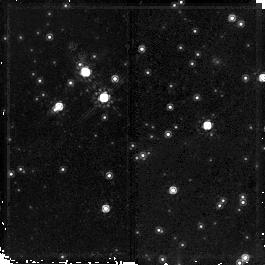
Target: field at RA 169.087°, Dec -61.149°. Instrument: NICMOS/NIC2. Filter: F160W. Exposure: 23 min. Observation ID: na0t02020

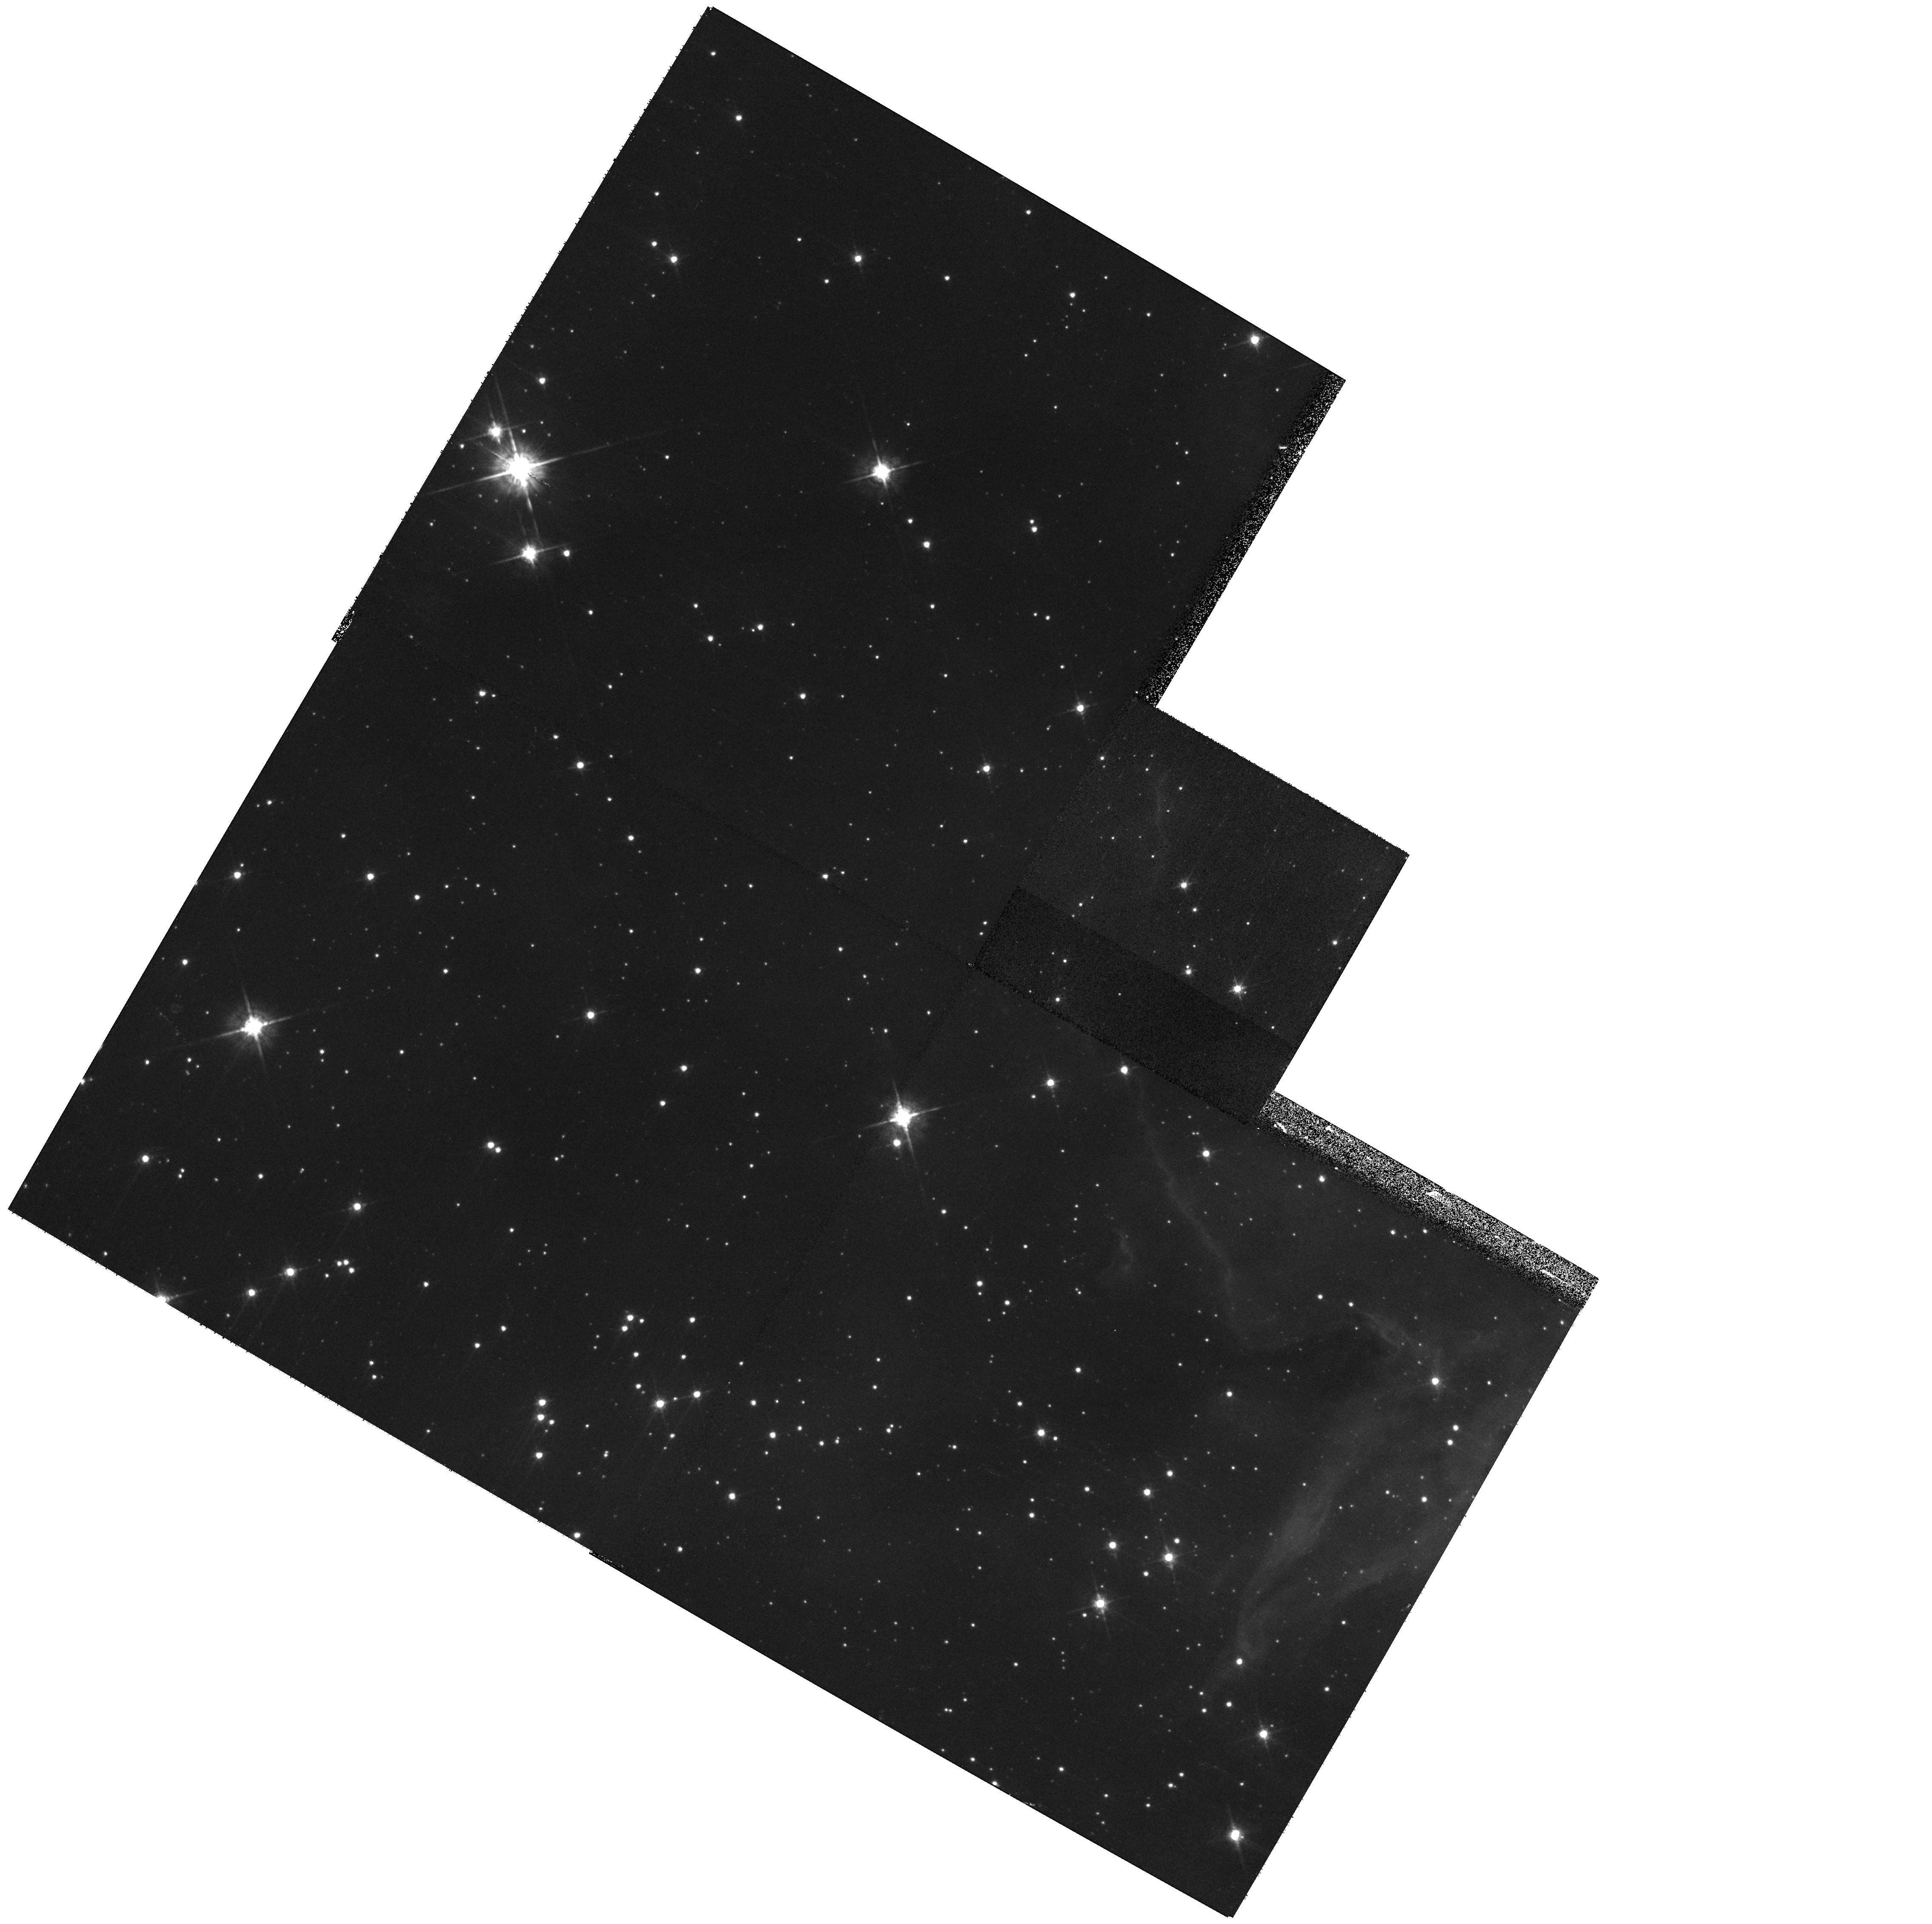
Target: NGC3603FIELD3. Instrument: WFPC2/PC. Filter: F675W. Exposure: 6 min. Observation ID: hst_11193_03_wfpc2_pc_f675w_ua0t03

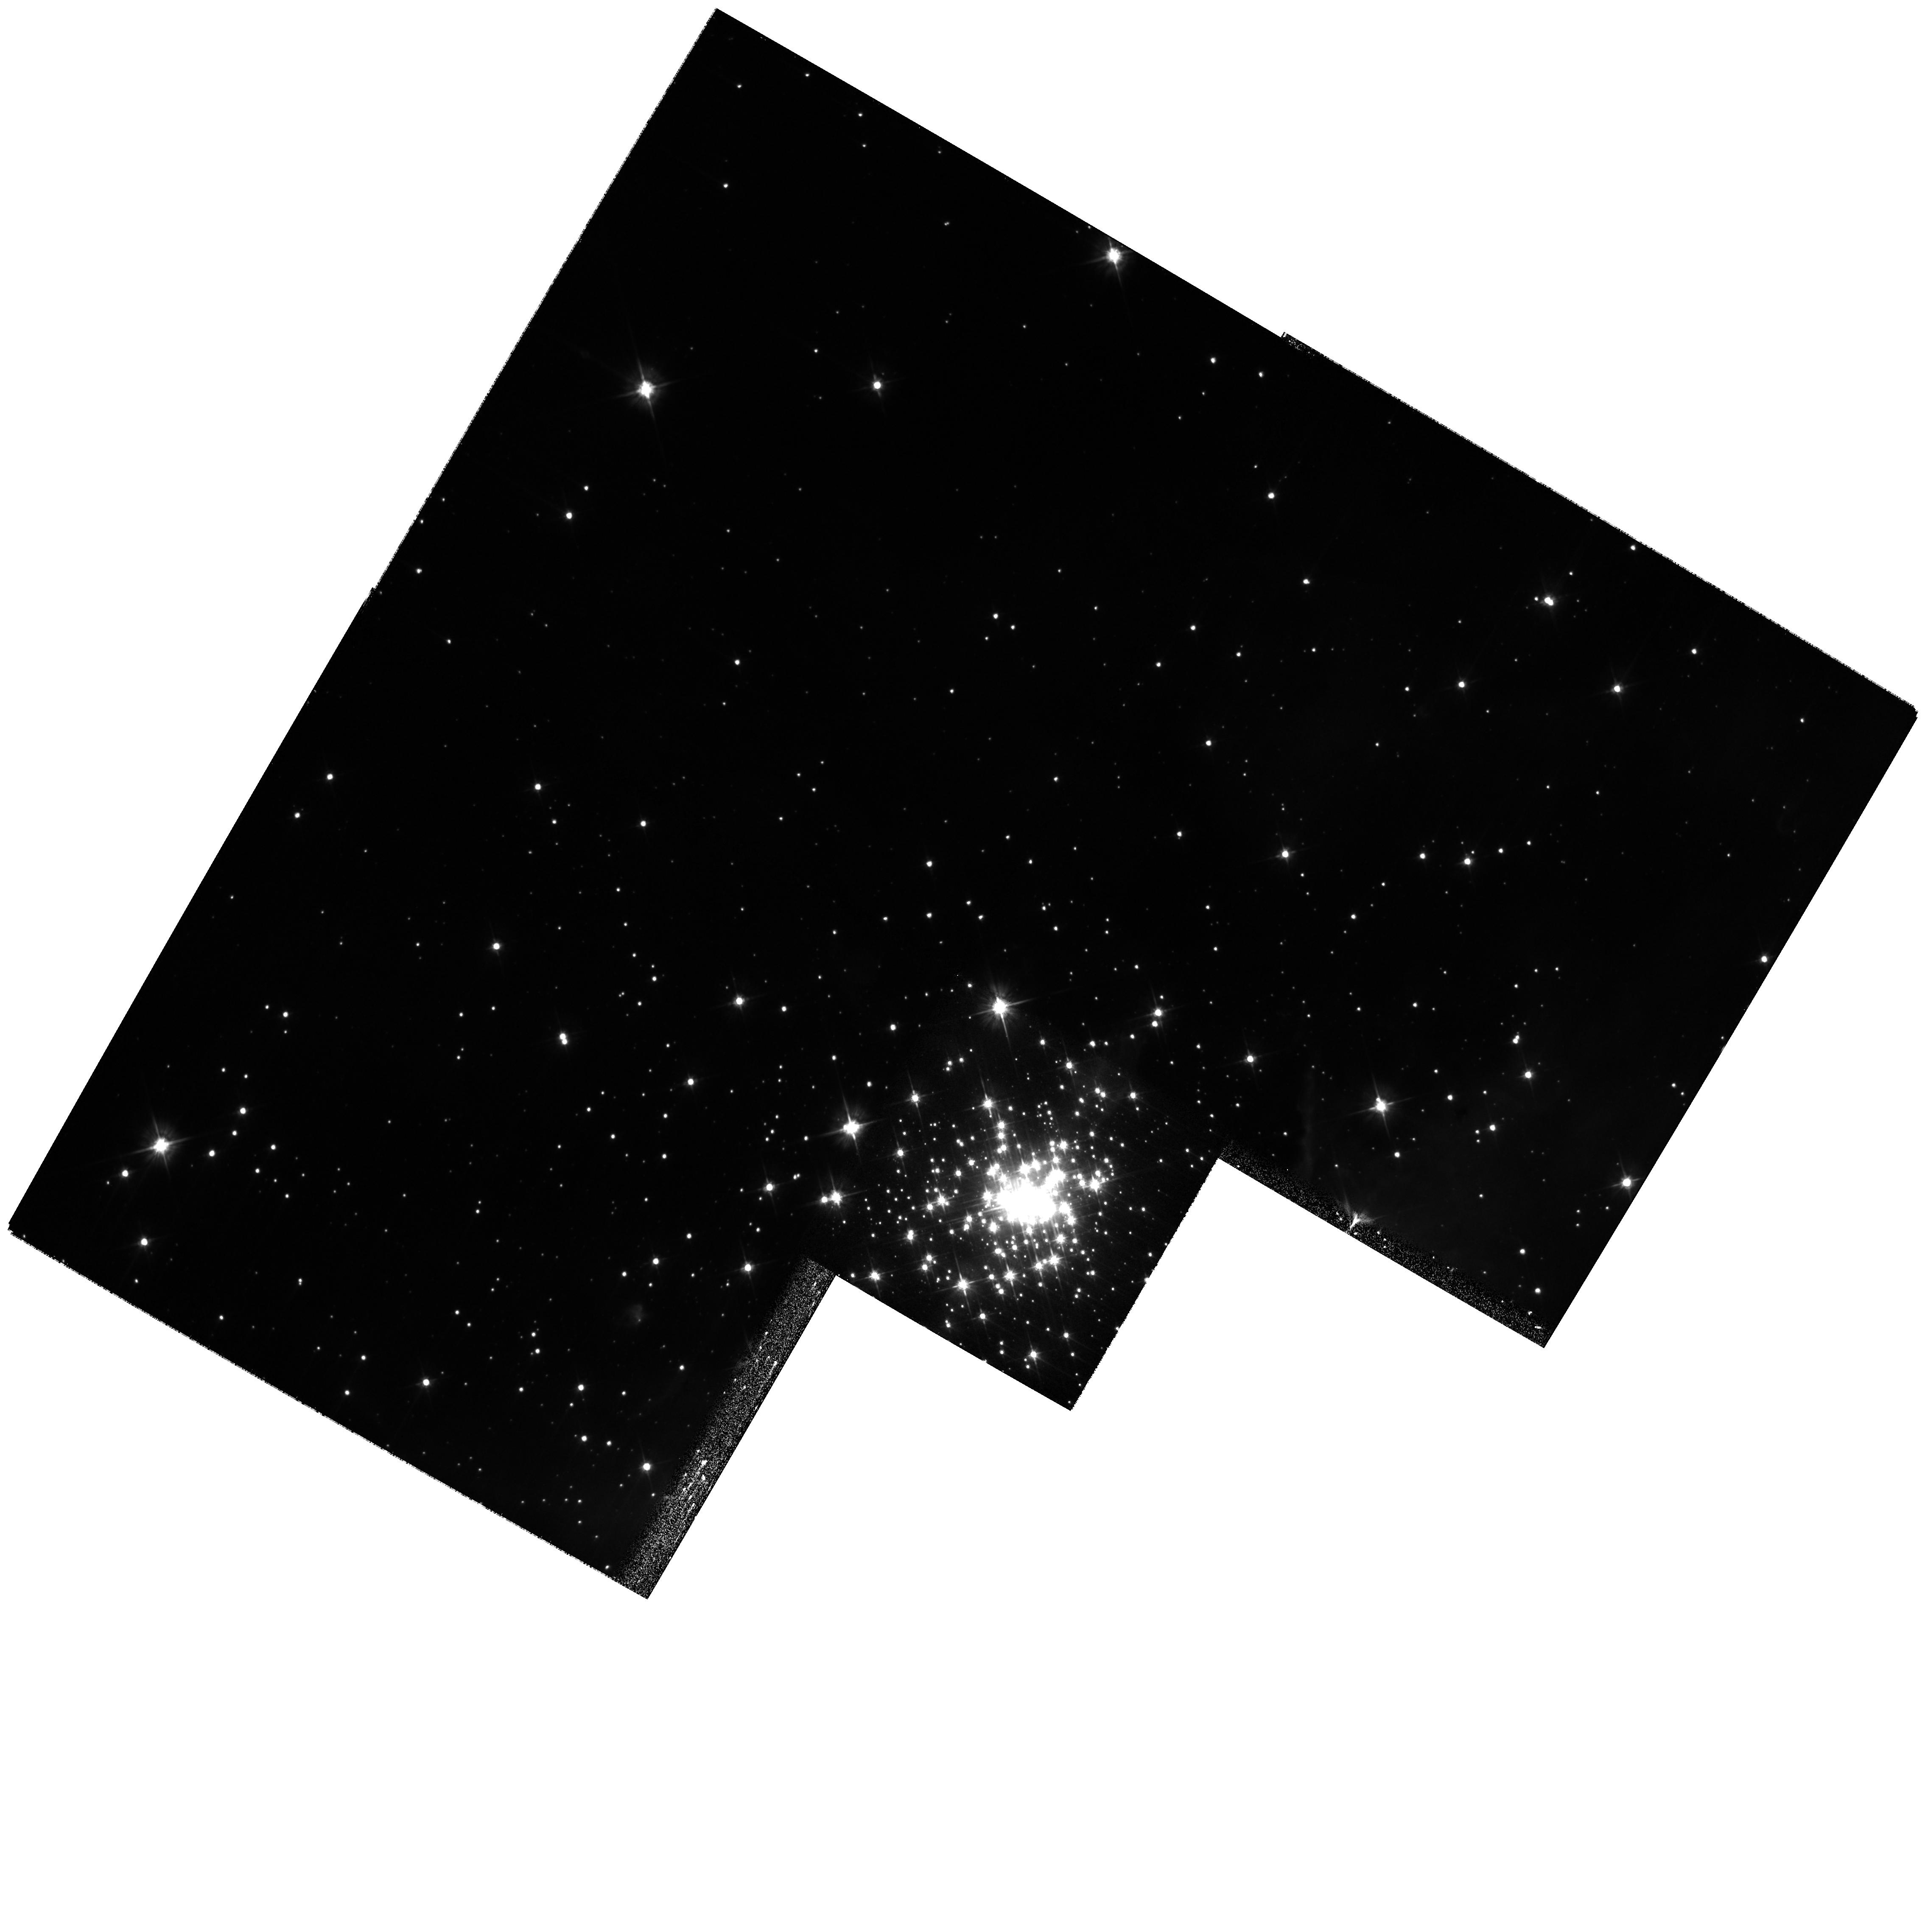
Target: NGC3603FIELD1. Instrument: WFPC2/PC. Filter: F555W. Exposure: 8 min. Observation ID: hst_11193_01_wfpc2_pc_f555w_ua0t01

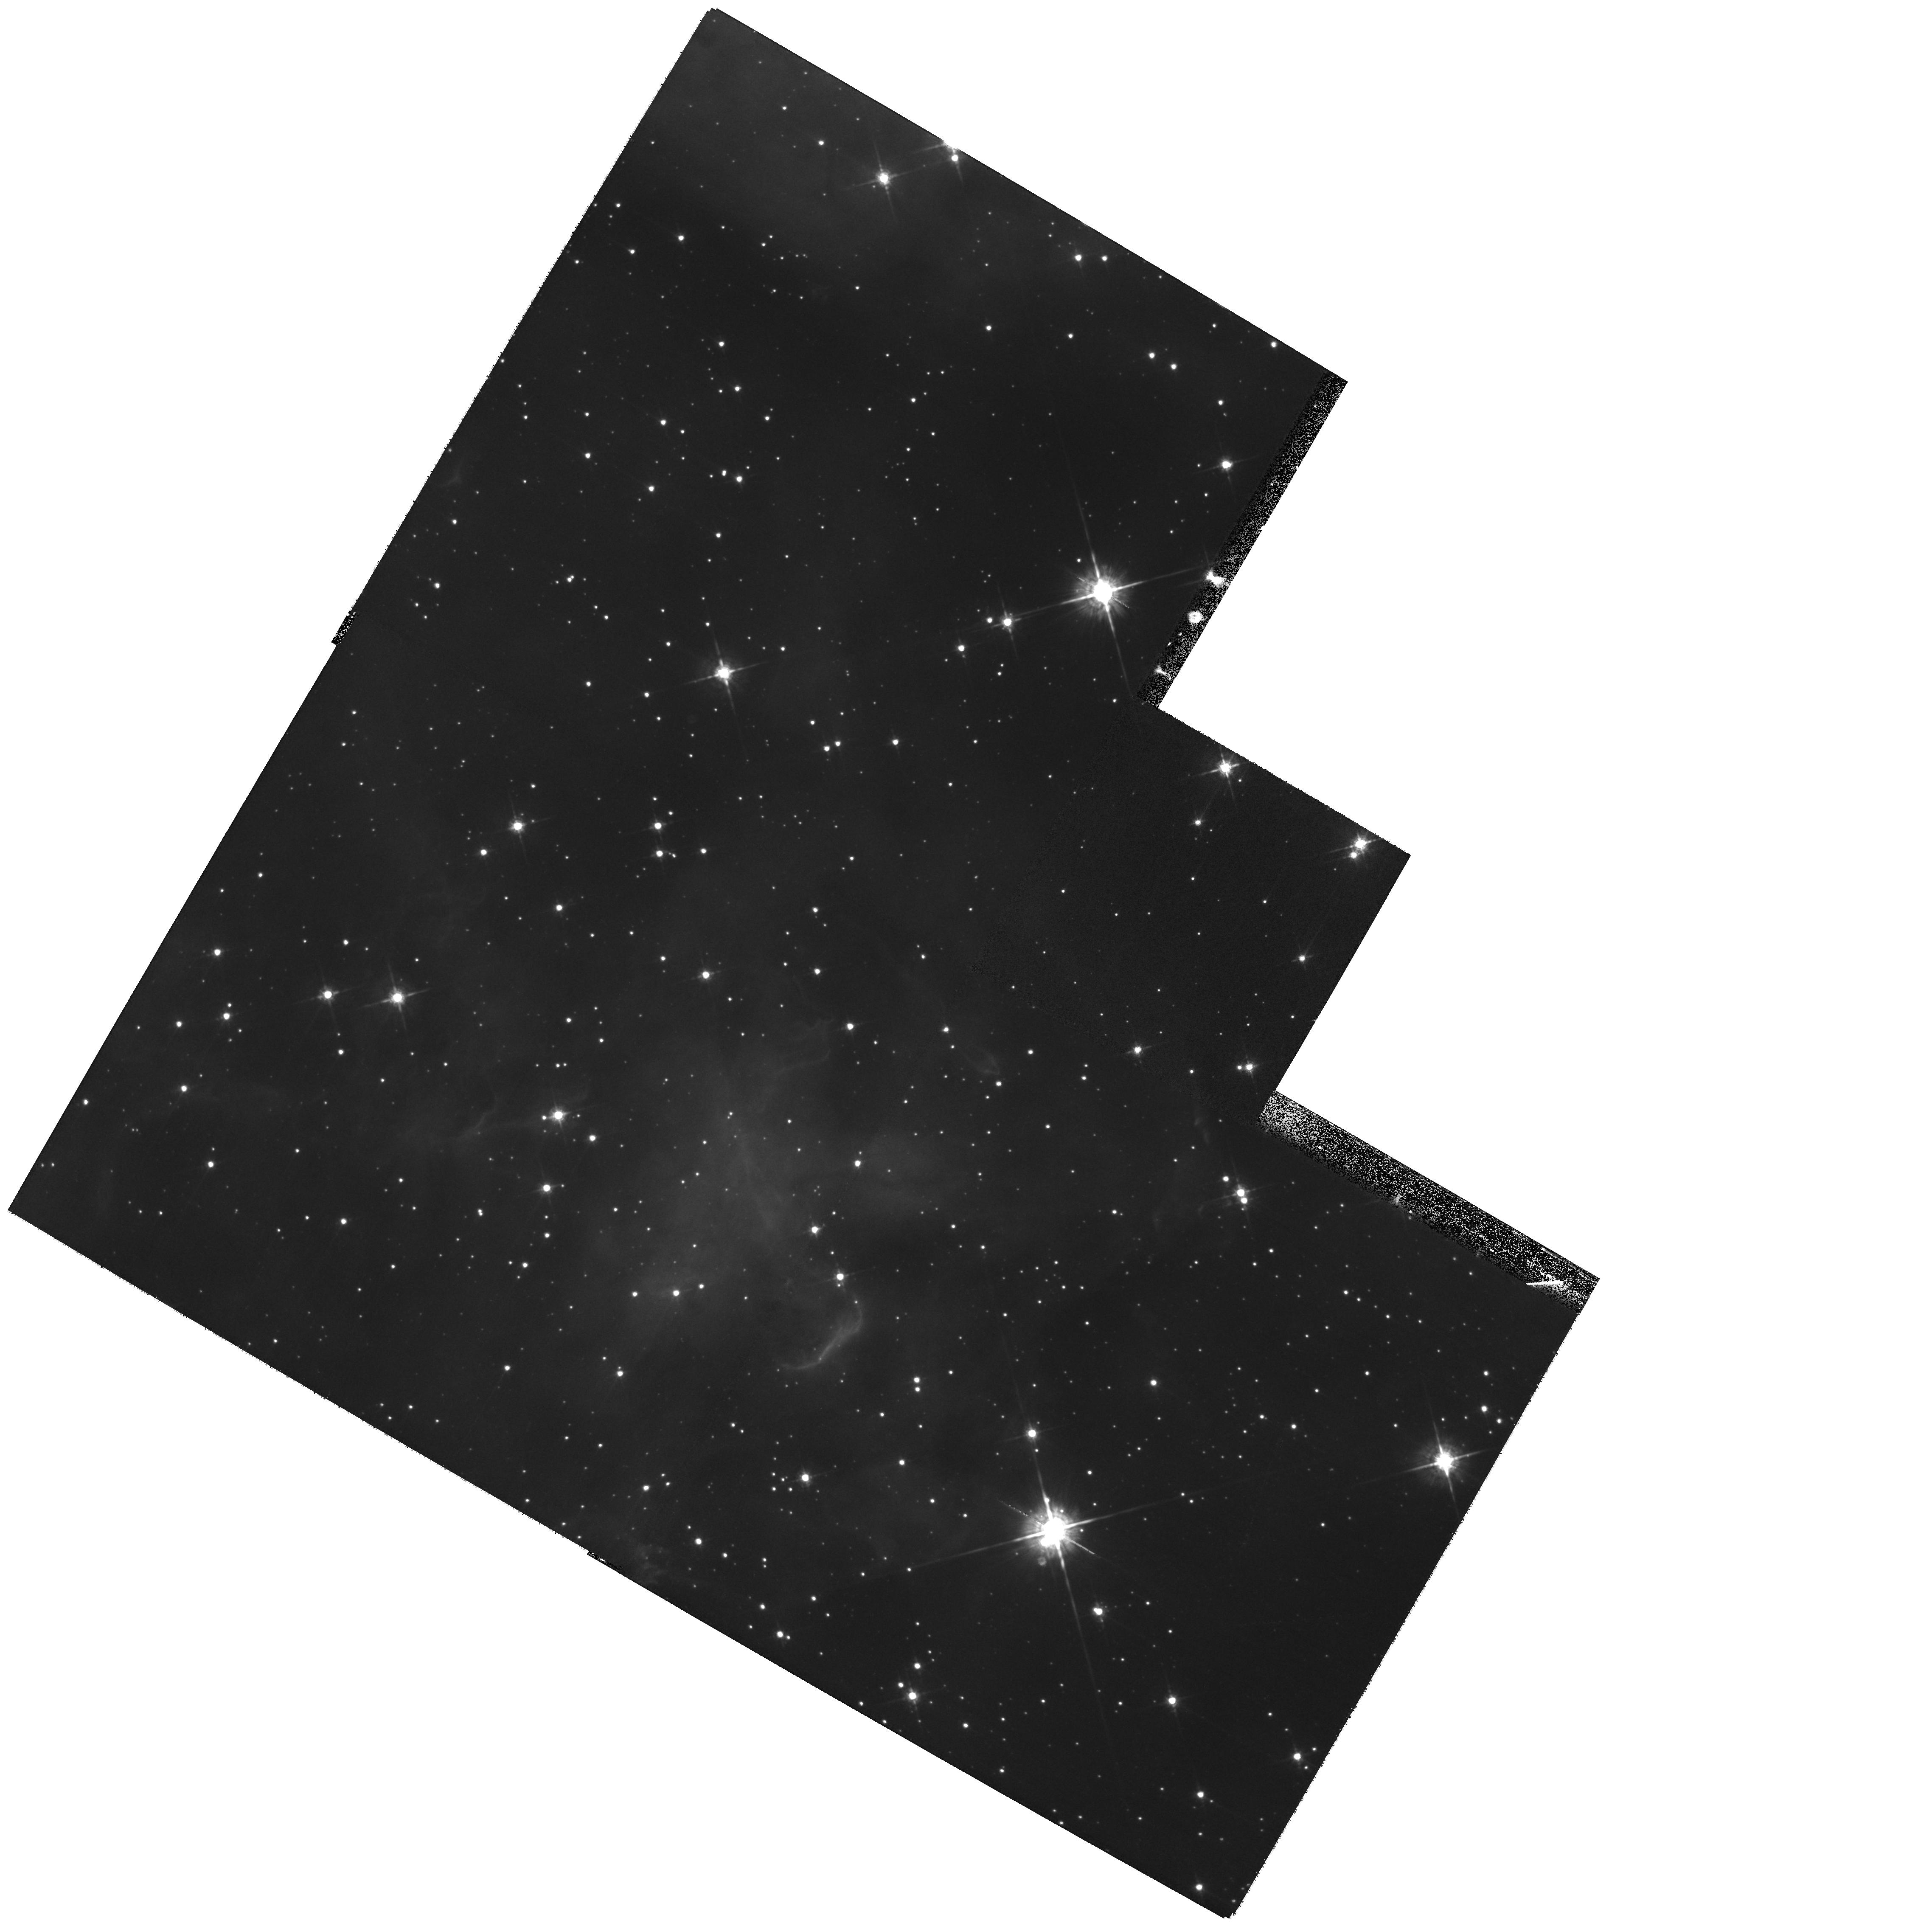
Target: NGC3603FIELD2. Instrument: WFPC2/PC. Filter: F675W. Exposure: 11 min. Observation ID: hst_11193_02_wfpc2_pc_f675w_ua0t02

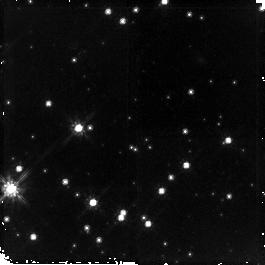
Target: field at RA 169.175°, Dec -61.115°. Instrument: NICMOS/NIC2. Filter: F110W. Exposure: 23 min. Observation ID: na0t04010

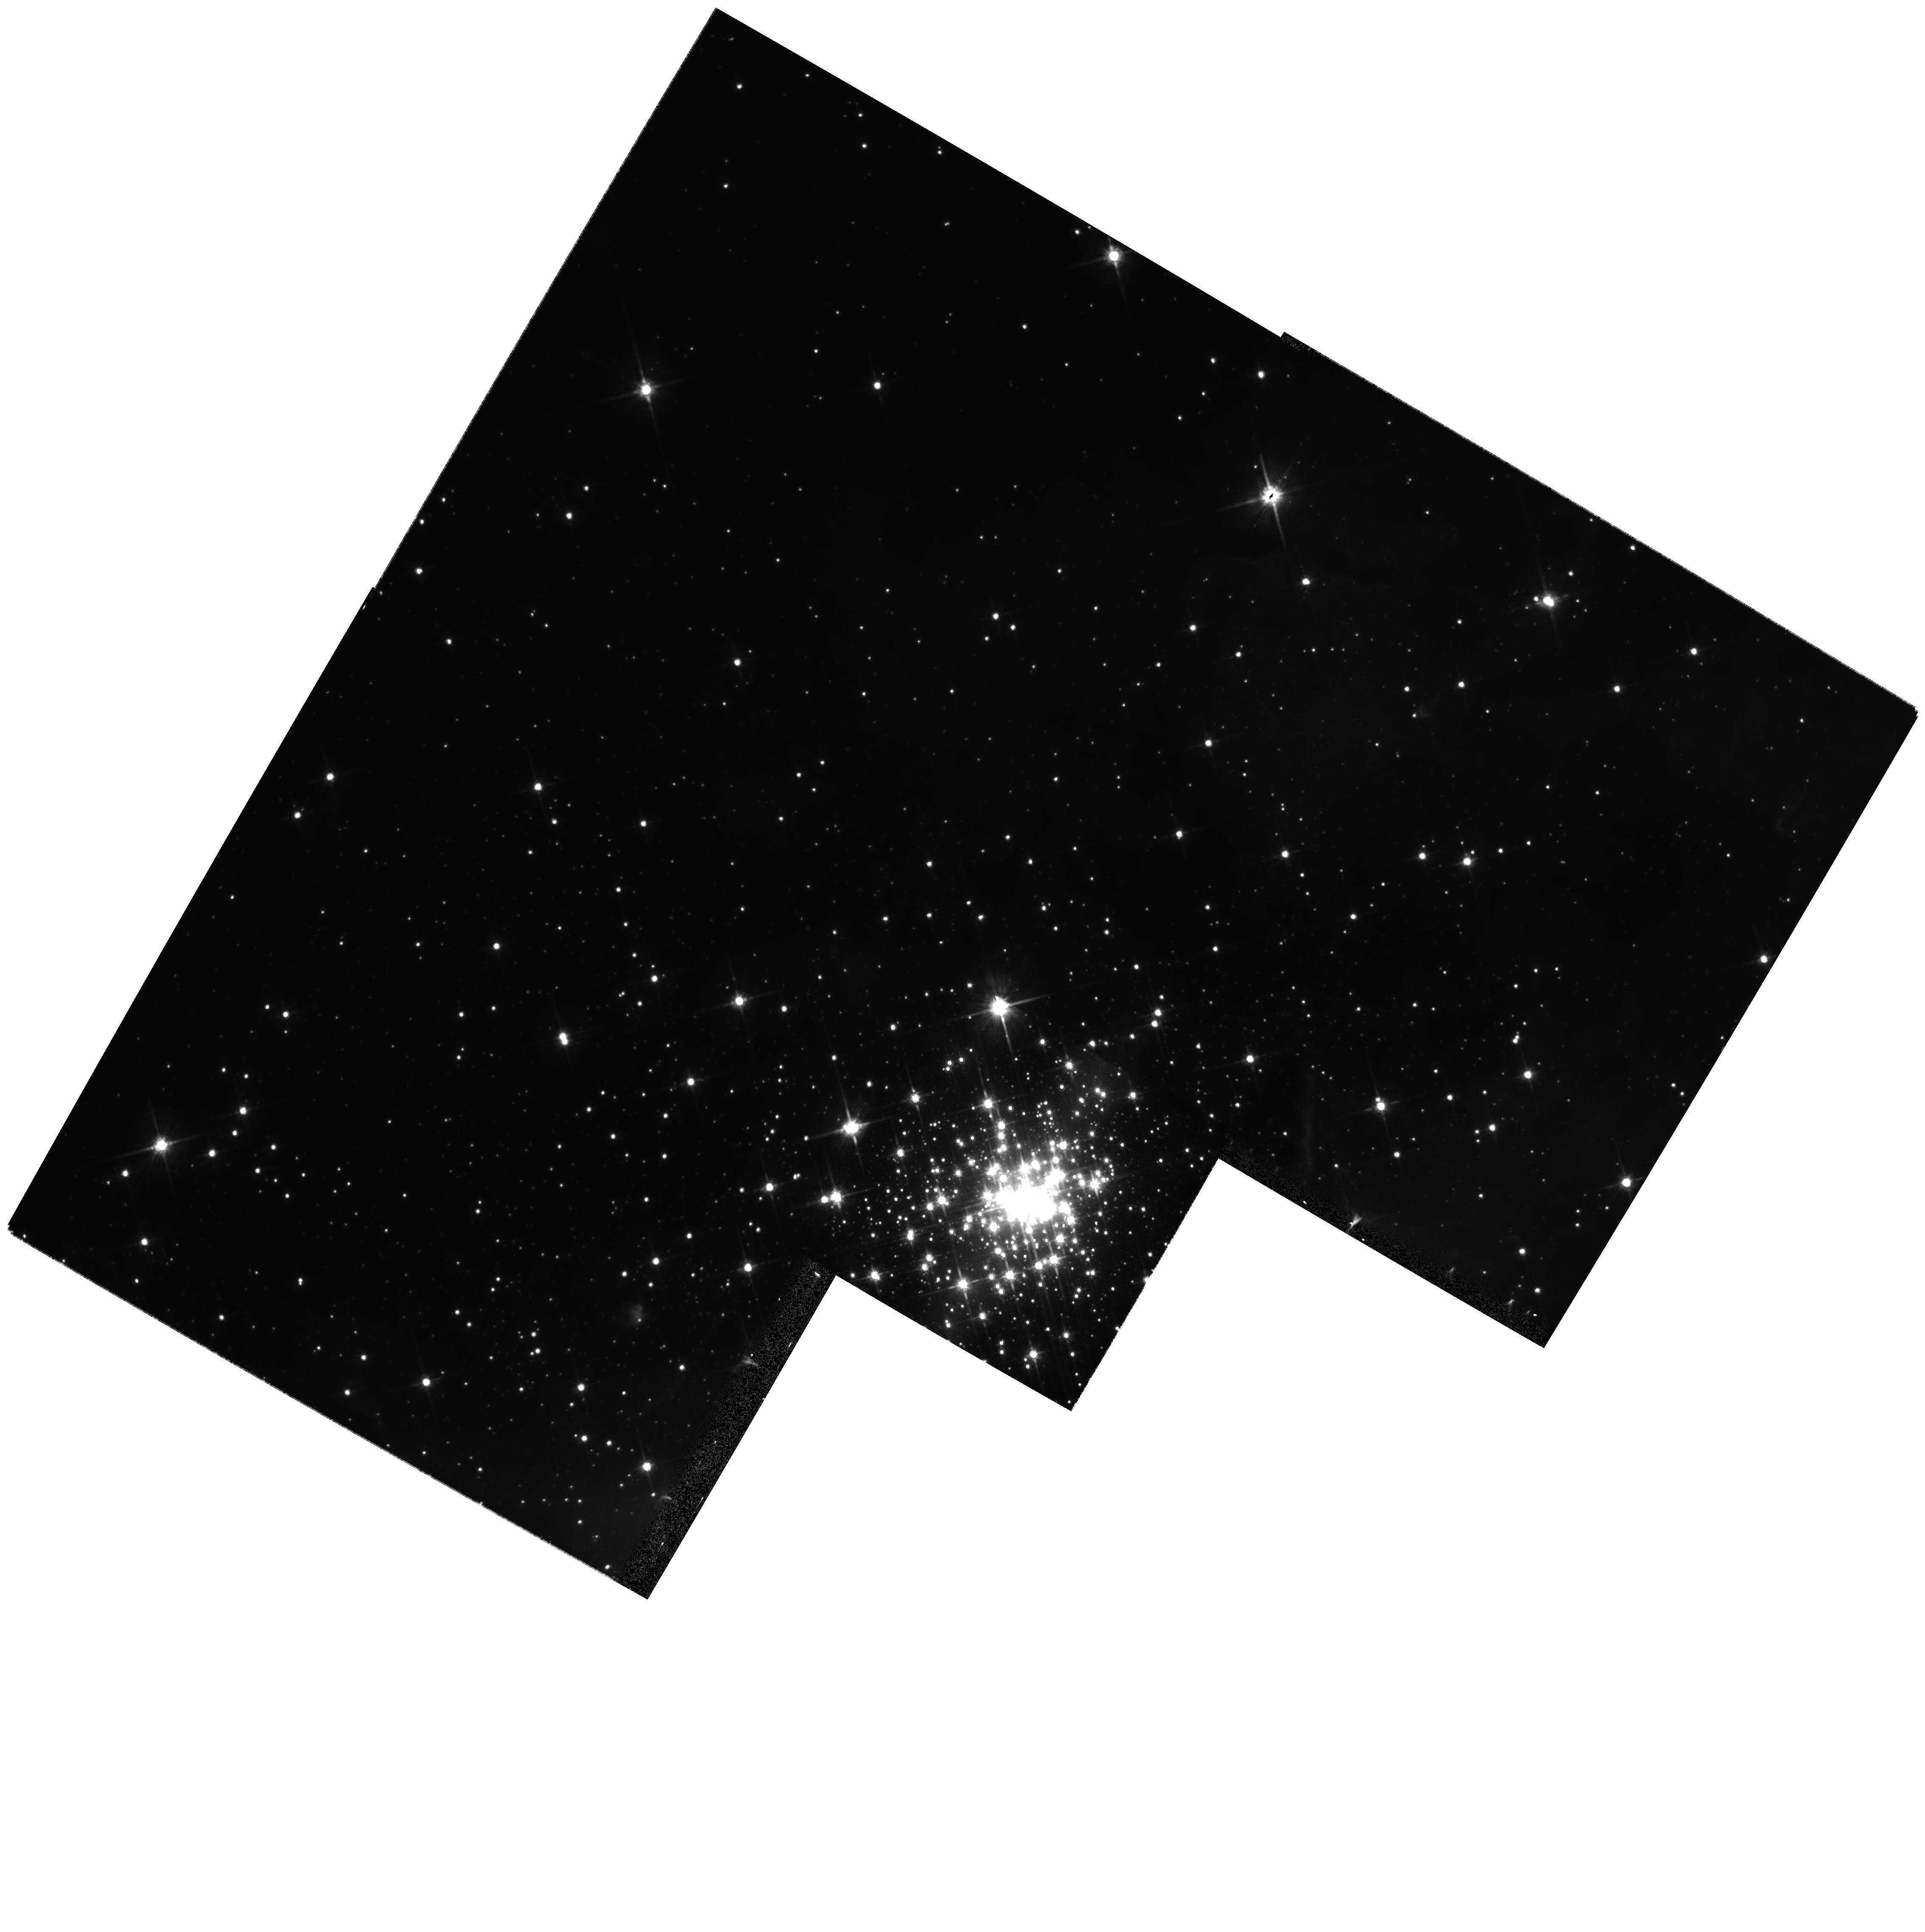
Target: NGC3603FIELD1. Instrument: WFPC2/PC. Filter: F814W. Exposure: 12 min. Observation ID: hst_11193_01_wfpc2_pc_f814w_ua0t01

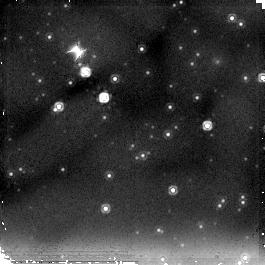
Target: field at RA 169.087°, Dec -61.149°. Instrument: NICMOS/NIC2. Filter: F205W. Exposure: 32 min. Observation ID: na0t02030

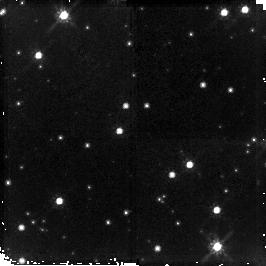
Target: field at RA 169.146°, Dec -61.195°. Instrument: NICMOS/NIC2. Filter: F110W. Exposure: 23 min. Observation ID: na0t03010

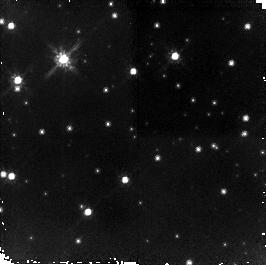
Target: field at RA 168.655°, Dec -61.146°. Instrument: NICMOS/NIC2. Filter: F110W. Exposure: 23 min. Observation ID: na0t01010

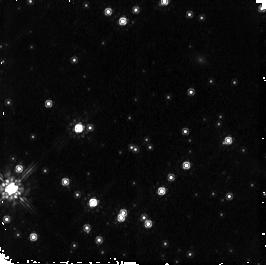
Target: field at RA 169.175°, Dec -61.115°. Instrument: NICMOS/NIC2. Filter: F160W. Exposure: 23 min. Observation ID: na0t04020

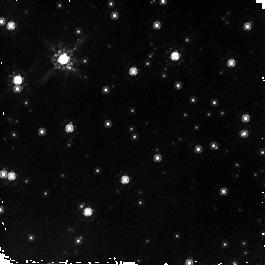
Target: field at RA 168.655°, Dec -61.146°. Instrument: NICMOS/NIC2. Filter: F160W. Exposure: 23 min. Observation ID: na0t01020

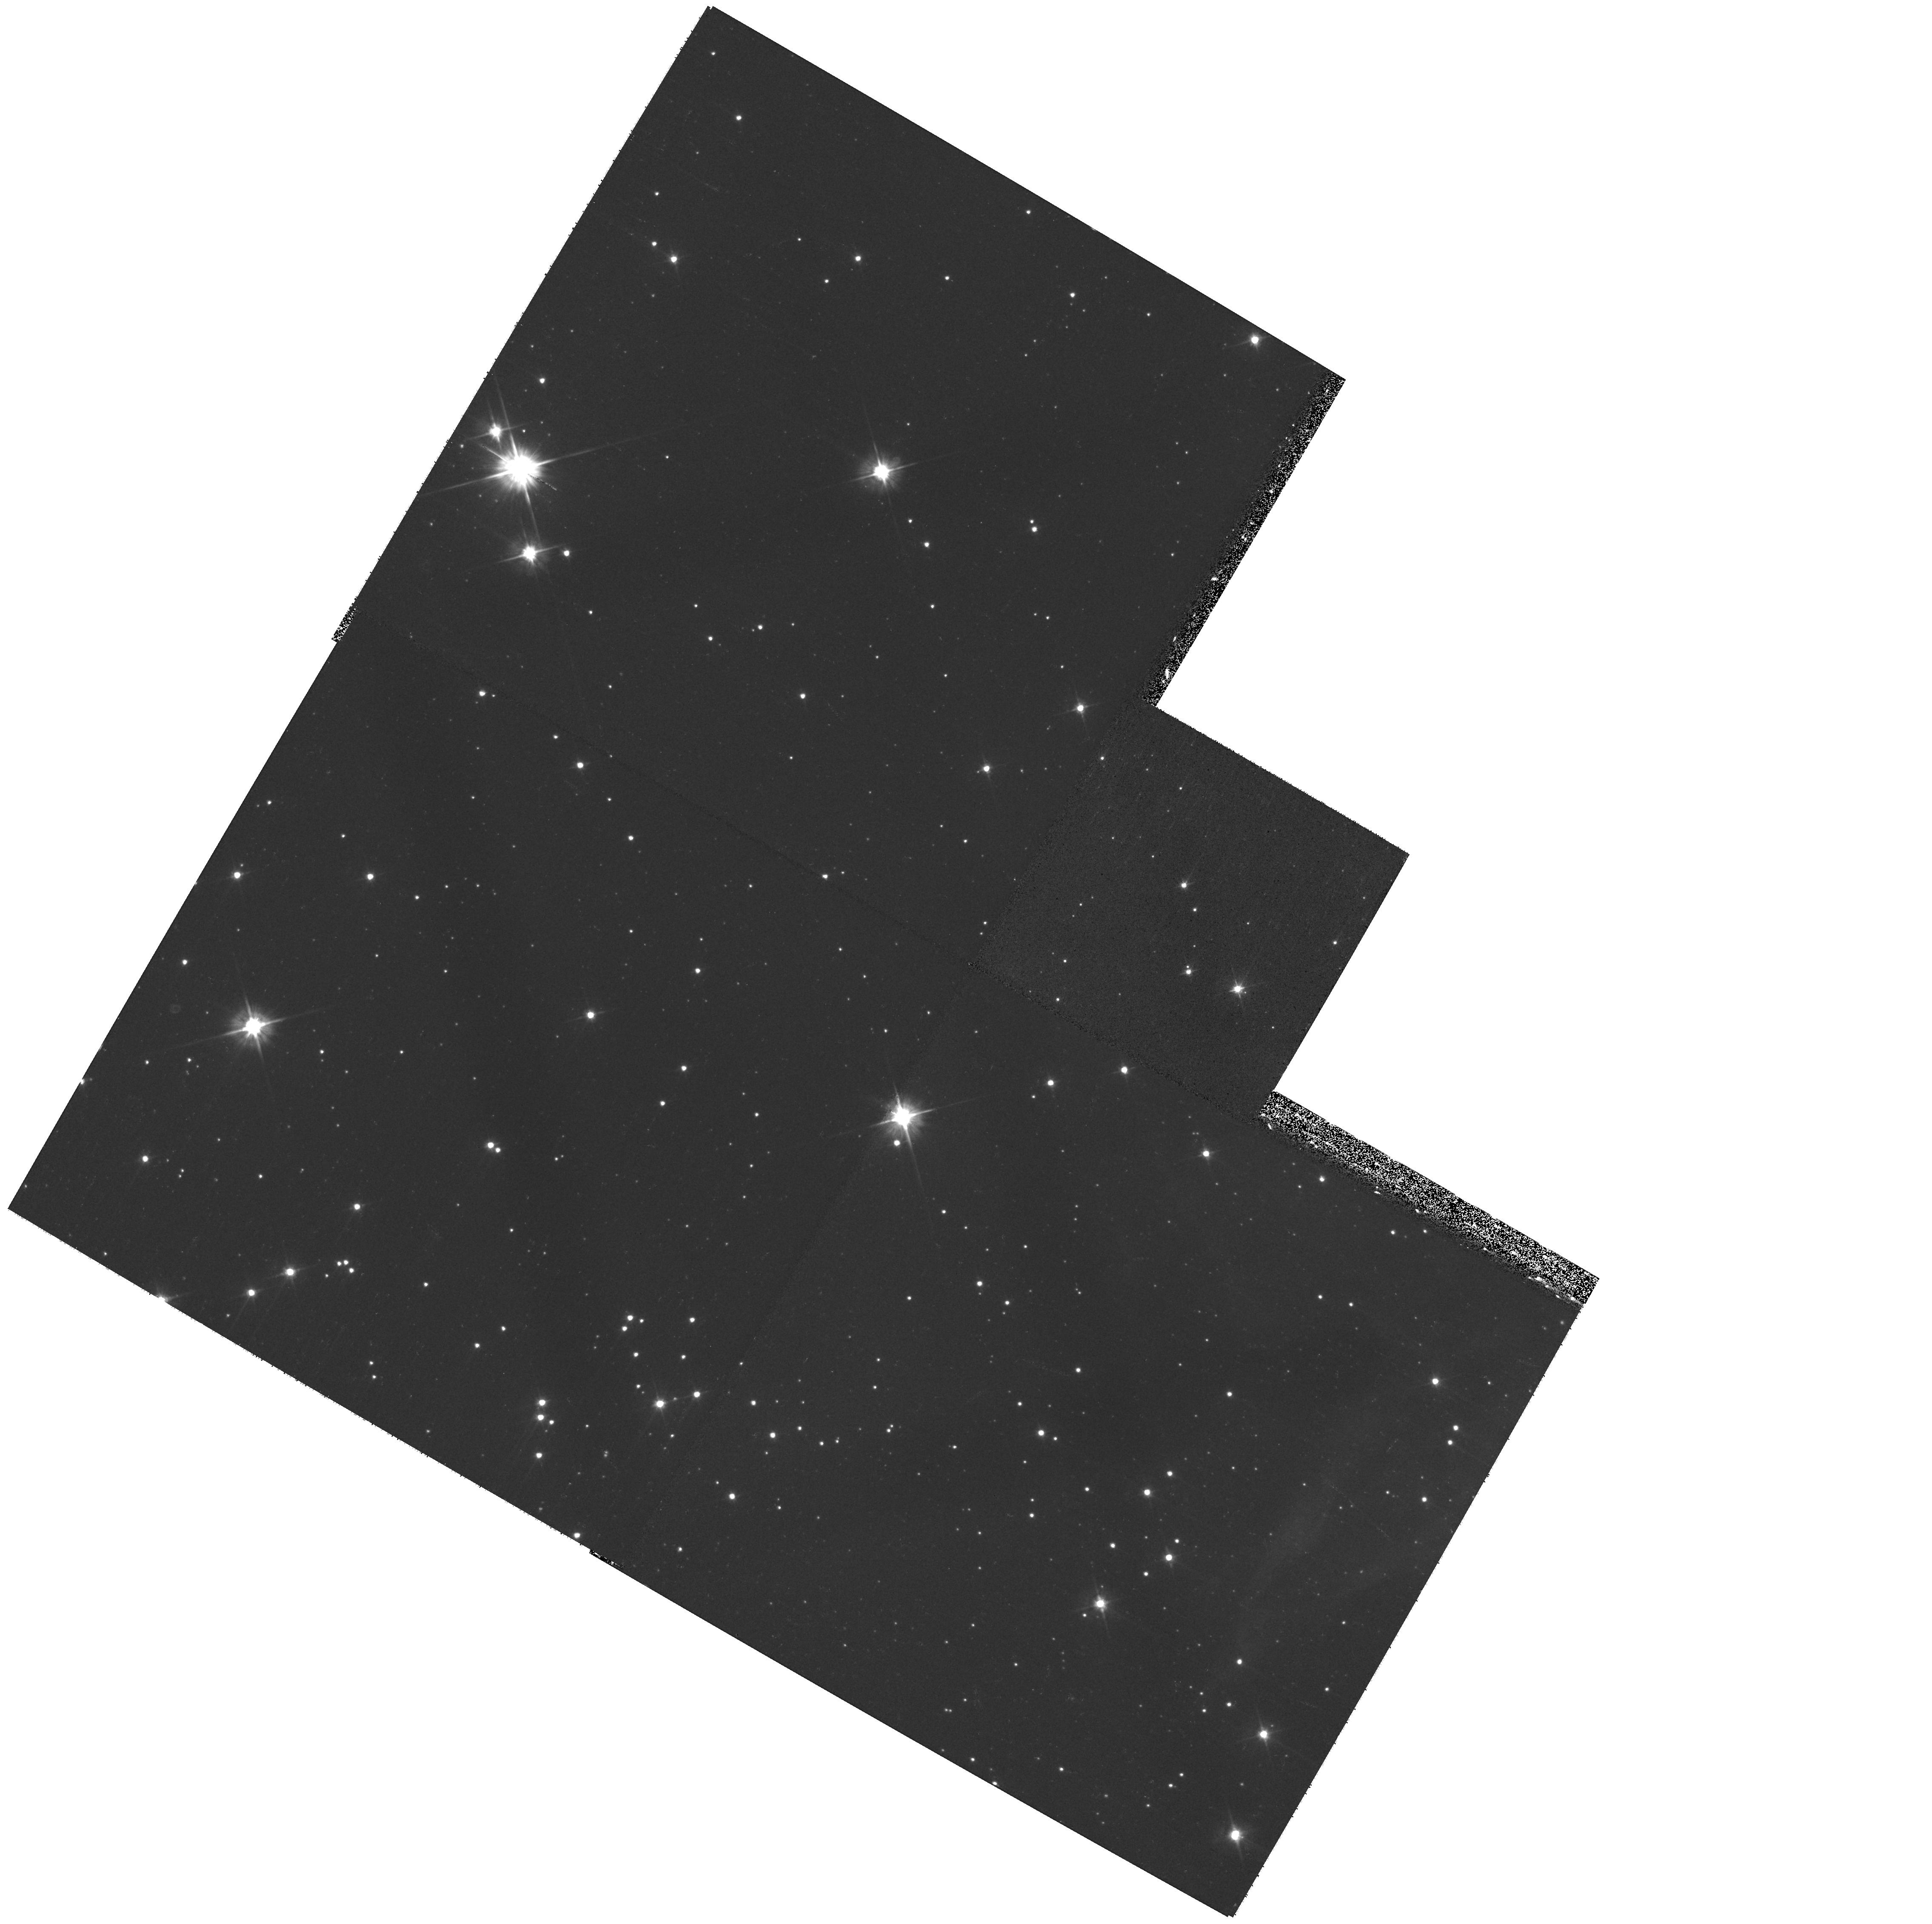
Target: NGC3603FIELD3. Instrument: WFPC2/PC. Filter: F555W. Exposure: 7 min. Observation ID: hst_11193_03_wfpc2_pc_f555w_ua0t03

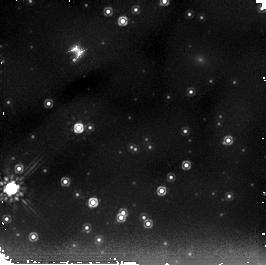
Target: field at RA 169.175°, Dec -61.115°. Instrument: NICMOS/NIC2. Filter: F205W. Exposure: 32 min. Observation ID: na0t04030

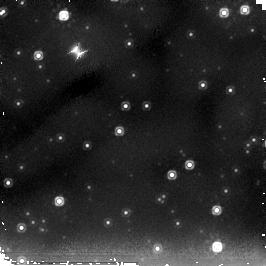
Target: field at RA 169.146°, Dec -61.195°. Instrument: NICMOS/NIC2. Filter: F205W. Exposure: 32 min. Observation ID: na0t03030

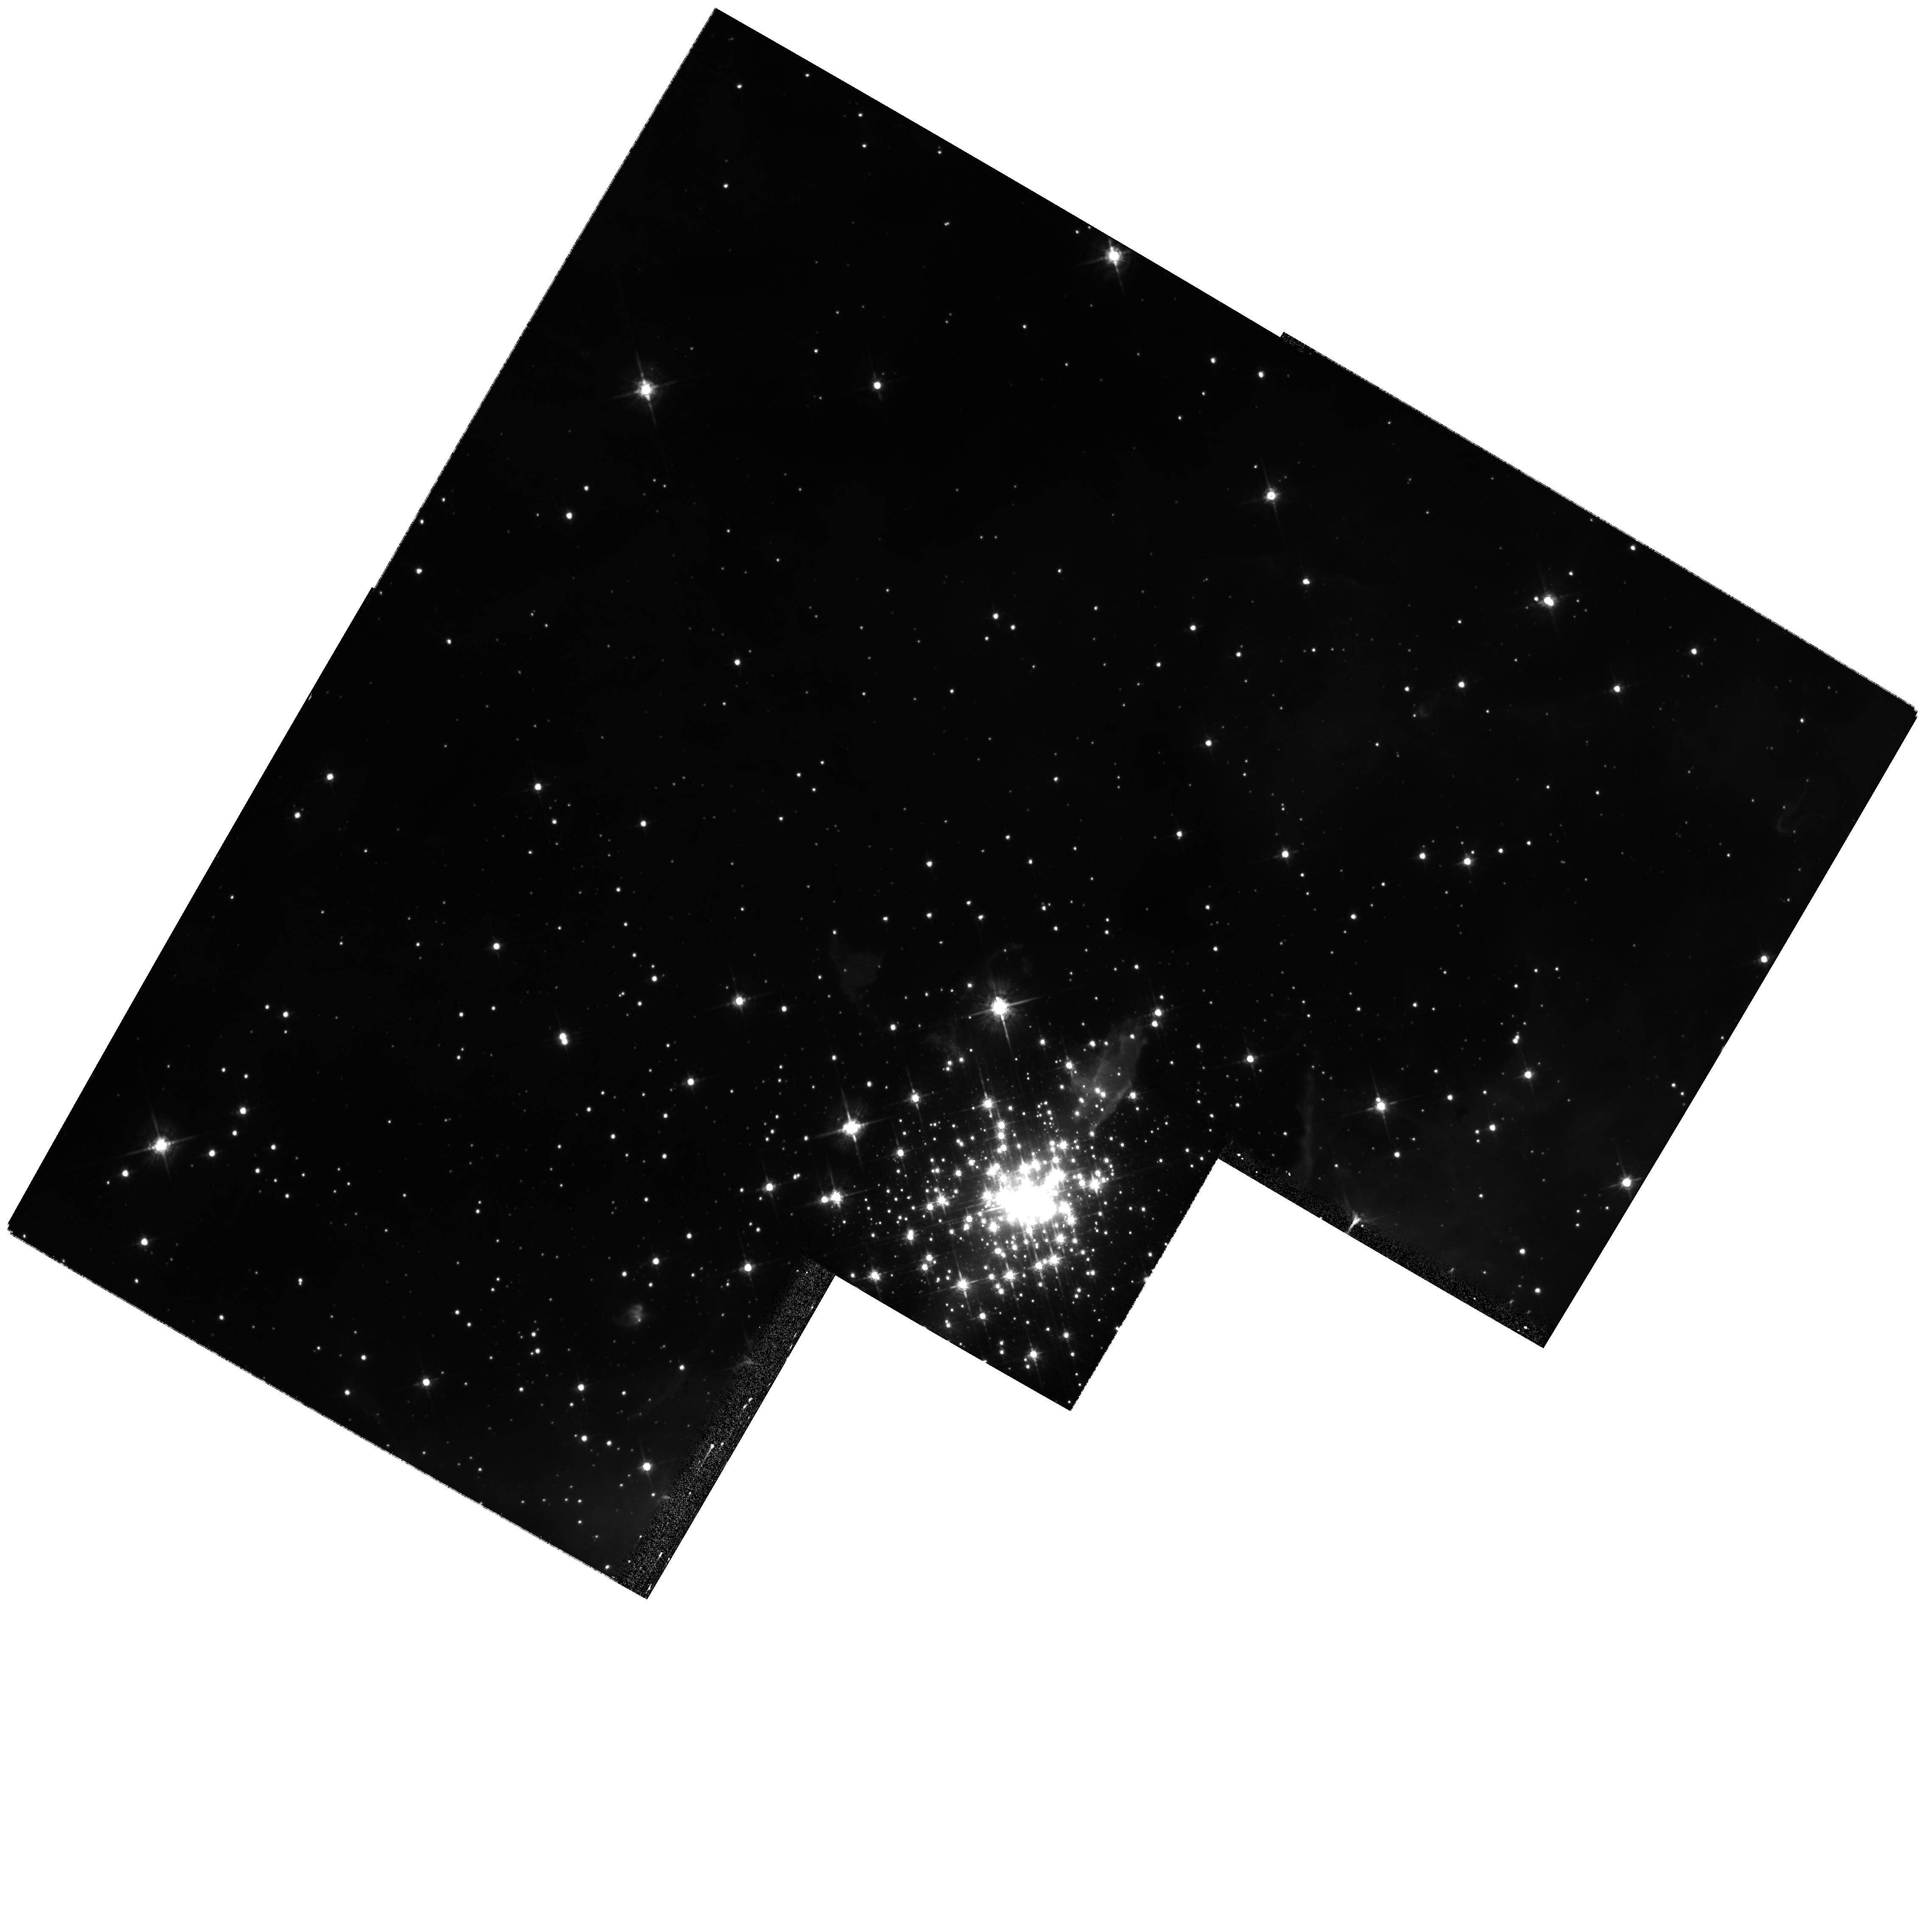
Target: NGC3603FIELD1. Instrument: WFPC2/PC. Filter: F675W. Exposure: 12 min. Observation ID: hst_11193_01_wfpc2_pc_f675w_ua0t01

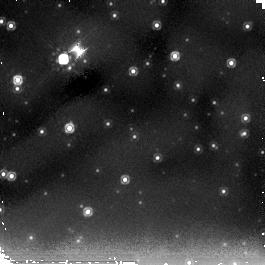
Target: field at RA 168.655°, Dec -61.146°. Instrument: NICMOS/NIC2. Filter: F205W. Exposure: 32 min. Observation ID: na0t01030

A comprehensive study of the low-mass stellar population in the Galactic starburst region NGC 3603 (PI: Brandner, Wolfgang)

NGC 3603, located in the Carina spiral arm, is one of the most luminous giant HII regions in the Milky Way, and as such it is often referred to as a prime template for extragalactic starbursts. While previous studies were focussing on the high and intermediate mass stellar content of the central starburst cluster, which powers the HII region, the effects of the starburst environment with its large number of ionizing O stars on the emerging low-mass population are unknown. As the most nearby, most easily accessible starburst, NGC 3603 provides the best testbed to study the long-lived, low-mass stars originating from a starburst environment. Taking advantage of the large field of view and high sensitivity of WFPC2, we want to survey the stellar population in an area of 10pc x 10pc (6' x 6') down to a mass limit of 0.2 to 0.5 Mo. This will enable us to derive the total cluster mass, look for spatial variations in the initial mass function, determine the age of the dispersed low-mass population in the HII region and search for evidence of sequential star formation. Ultimately, we aim at reconstructing the low-mass stellar initial mass function of the starburst epoch in NGC 3603, which in turn will advance our understanding of extragalactic starburst phenomena and the emerging low-mass stars as observed in ancient populations. The observations of NGC 3603 are part of our larger effort to study intense star-forming regions in the Milky Way, LMC and SMC.